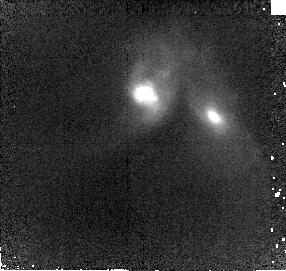
Target: IRAS08572+3915. Instrument: NICMOS/NIC2. Filter: F160W. Exposure: 10 min. Observation ID: n8n709010

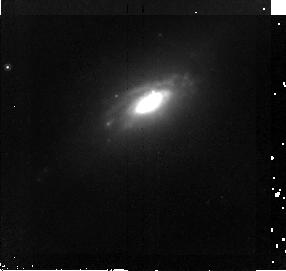
Target: UGC5101. Instrument: NICMOS/NIC2. Filter: F160W. Exposure: 10 min. Observation ID: n8n710010

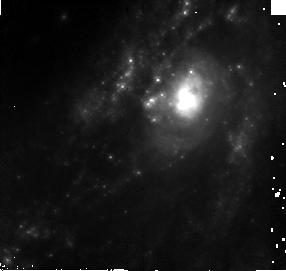
Target: NGC3690-N1. Instrument: NICMOS/NIC2. Filter: F160W. Exposure: 10 min. Observation ID: n8n715010

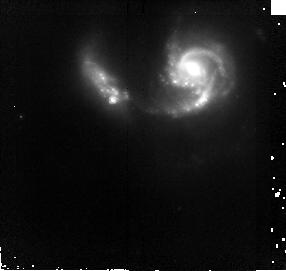
Target: NGC6090. Instrument: NICMOS/NIC2. Filter: F160W. Exposure: 10 min. Observation ID: n8n727010

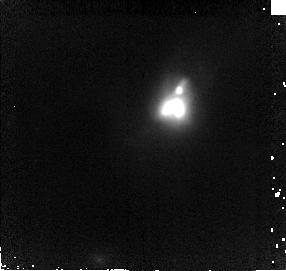
Target: IRAS02364-4751. Instrument: NICMOS/NIC2. Filter: F160W. Exposure: 10 min. Observation ID: n8n703010

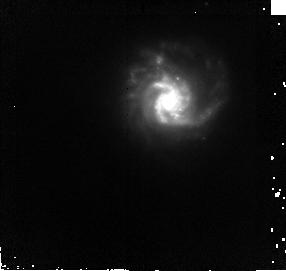
Target: VII-ZW031. Instrument: NICMOS/NIC2. Filter: F160W. Exposure: 10 min. Observation ID: n8n705010

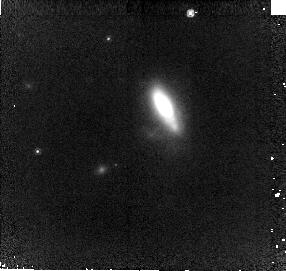
Target: IRAS20414-1651. Instrument: NICMOS/NIC2. Filter: F160W. Exposure: 10 min. Observation ID: n8n732010

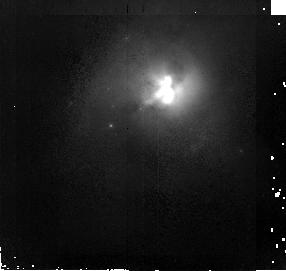
Target: ARP220. Instrument: NICMOS/NIC2. Filter: F160W. Exposure: 10 min. Observation ID: n8n701010

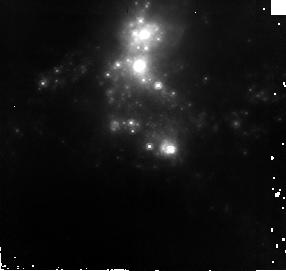
Target: NGC3690-N2. Instrument: NICMOS/NIC2. Filter: F160W. Exposure: 10 min. Observation ID: n8n716010

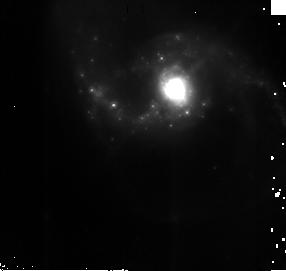
Target: NGC1614. Instrument: NICMOS/NIC2. Filter: F160W. Exposure: 10 min. Observation ID: n8n704010

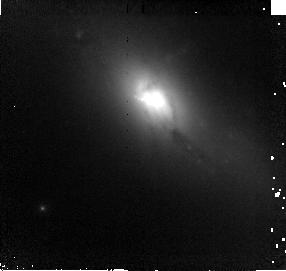
Target: UGC8782. Instrument: NICMOS/NIC2. Filter: F160W. Exposure: 10 min. Observation ID: n8n722010

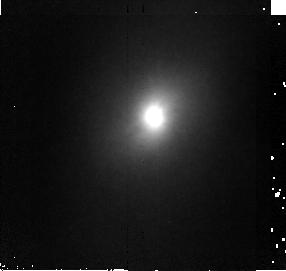
Target: NGC4418. Instrument: NICMOS/NIC2. Filter: F160W. Exposure: 10 min. Observation ID: n8n720010

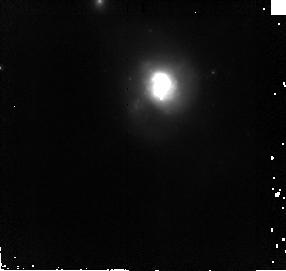
Target: IRAS10565+2448. Instrument: NICMOS/NIC2. Filter: F160W. Exposure: 10 min. Observation ID: n8n712010

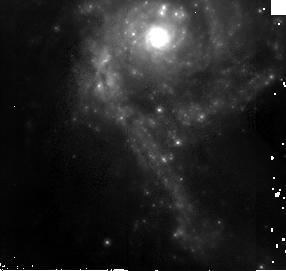
Target: NGC3256. Instrument: NICMOS/NIC2. Filter: F160W. Exposure: 10 min. Observation ID: n8n711010

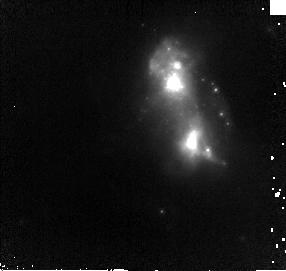
Target: IRAS23128-5919. Instrument: NICMOS/NIC2. Filter: F160W. Exposure: 10 min. Observation ID: n8n735010

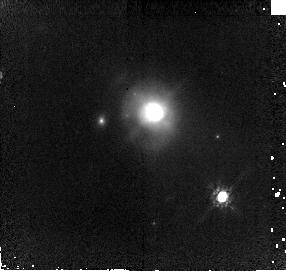
Target: IRAS14378-3651. Instrument: NICMOS/NIC2. Filter: F160W. Exposure: 10 min. Observation ID: n8n724010

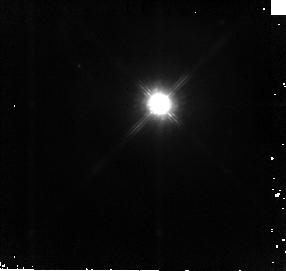
Target: IRAS05189-2524. Instrument: NICMOS/NIC2. Filter: F160W. Exposure: 10 min. Observation ID: n8n706010

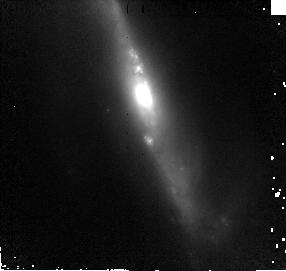
Target: IC2810. Instrument: NICMOS/NIC2. Filter: F160W. Exposure: 10 min. Observation ID: n8n714010

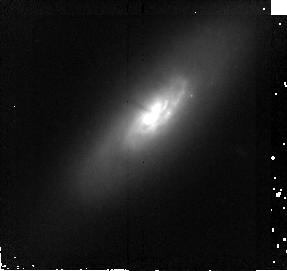
Target: ZW049057. Instrument: NICMOS/NIC2. Filter: F160W. Exposure: 10 min. Observation ID: n8n725010

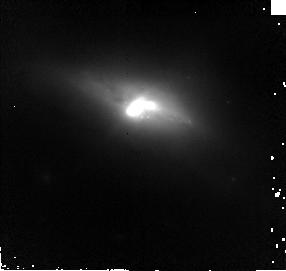
Target: MK273. Instrument: NICMOS/NIC2. Filter: F160W. Exposure: 10 min. Observation ID: n8n721010

A NICMOS search for obscured supernovae in starburst galaxies (PI: Maiolino, Roberto)

Recent near-IR monitoring campaigns were successful in detecting obscured supernovae (SNe) in starburst galaxies. The inferred SN rate is much higher than that obtained in previous optical campaigns, but it is still significanly lower than expected by the high level star formation of these systems. One possible explanation for the shortage of SNe is that most of them occur in the nuclear region, where the limited angular resolution of groundbased observations prevents their detection. We propose NICMOS SNAP observations of a sample of starburst galaxies already observed once by NICMOS, with the goal of exploiting its sensitivity and angular resolution to detect nuclear obscured SNe which might have been missed by groundbased surveys. These observation will allow to assess the real SN rate in starbust galaxies and deliver a sample of SN occurring in the extreme environment of galactic nuclei. We expect to detect more than 55 SNe (if the whole sample is observed). If the number of SNe detected in the program is much lower than expected it would prompt for a revision of our understanding of the relation between the star formation rate and the SN rate.